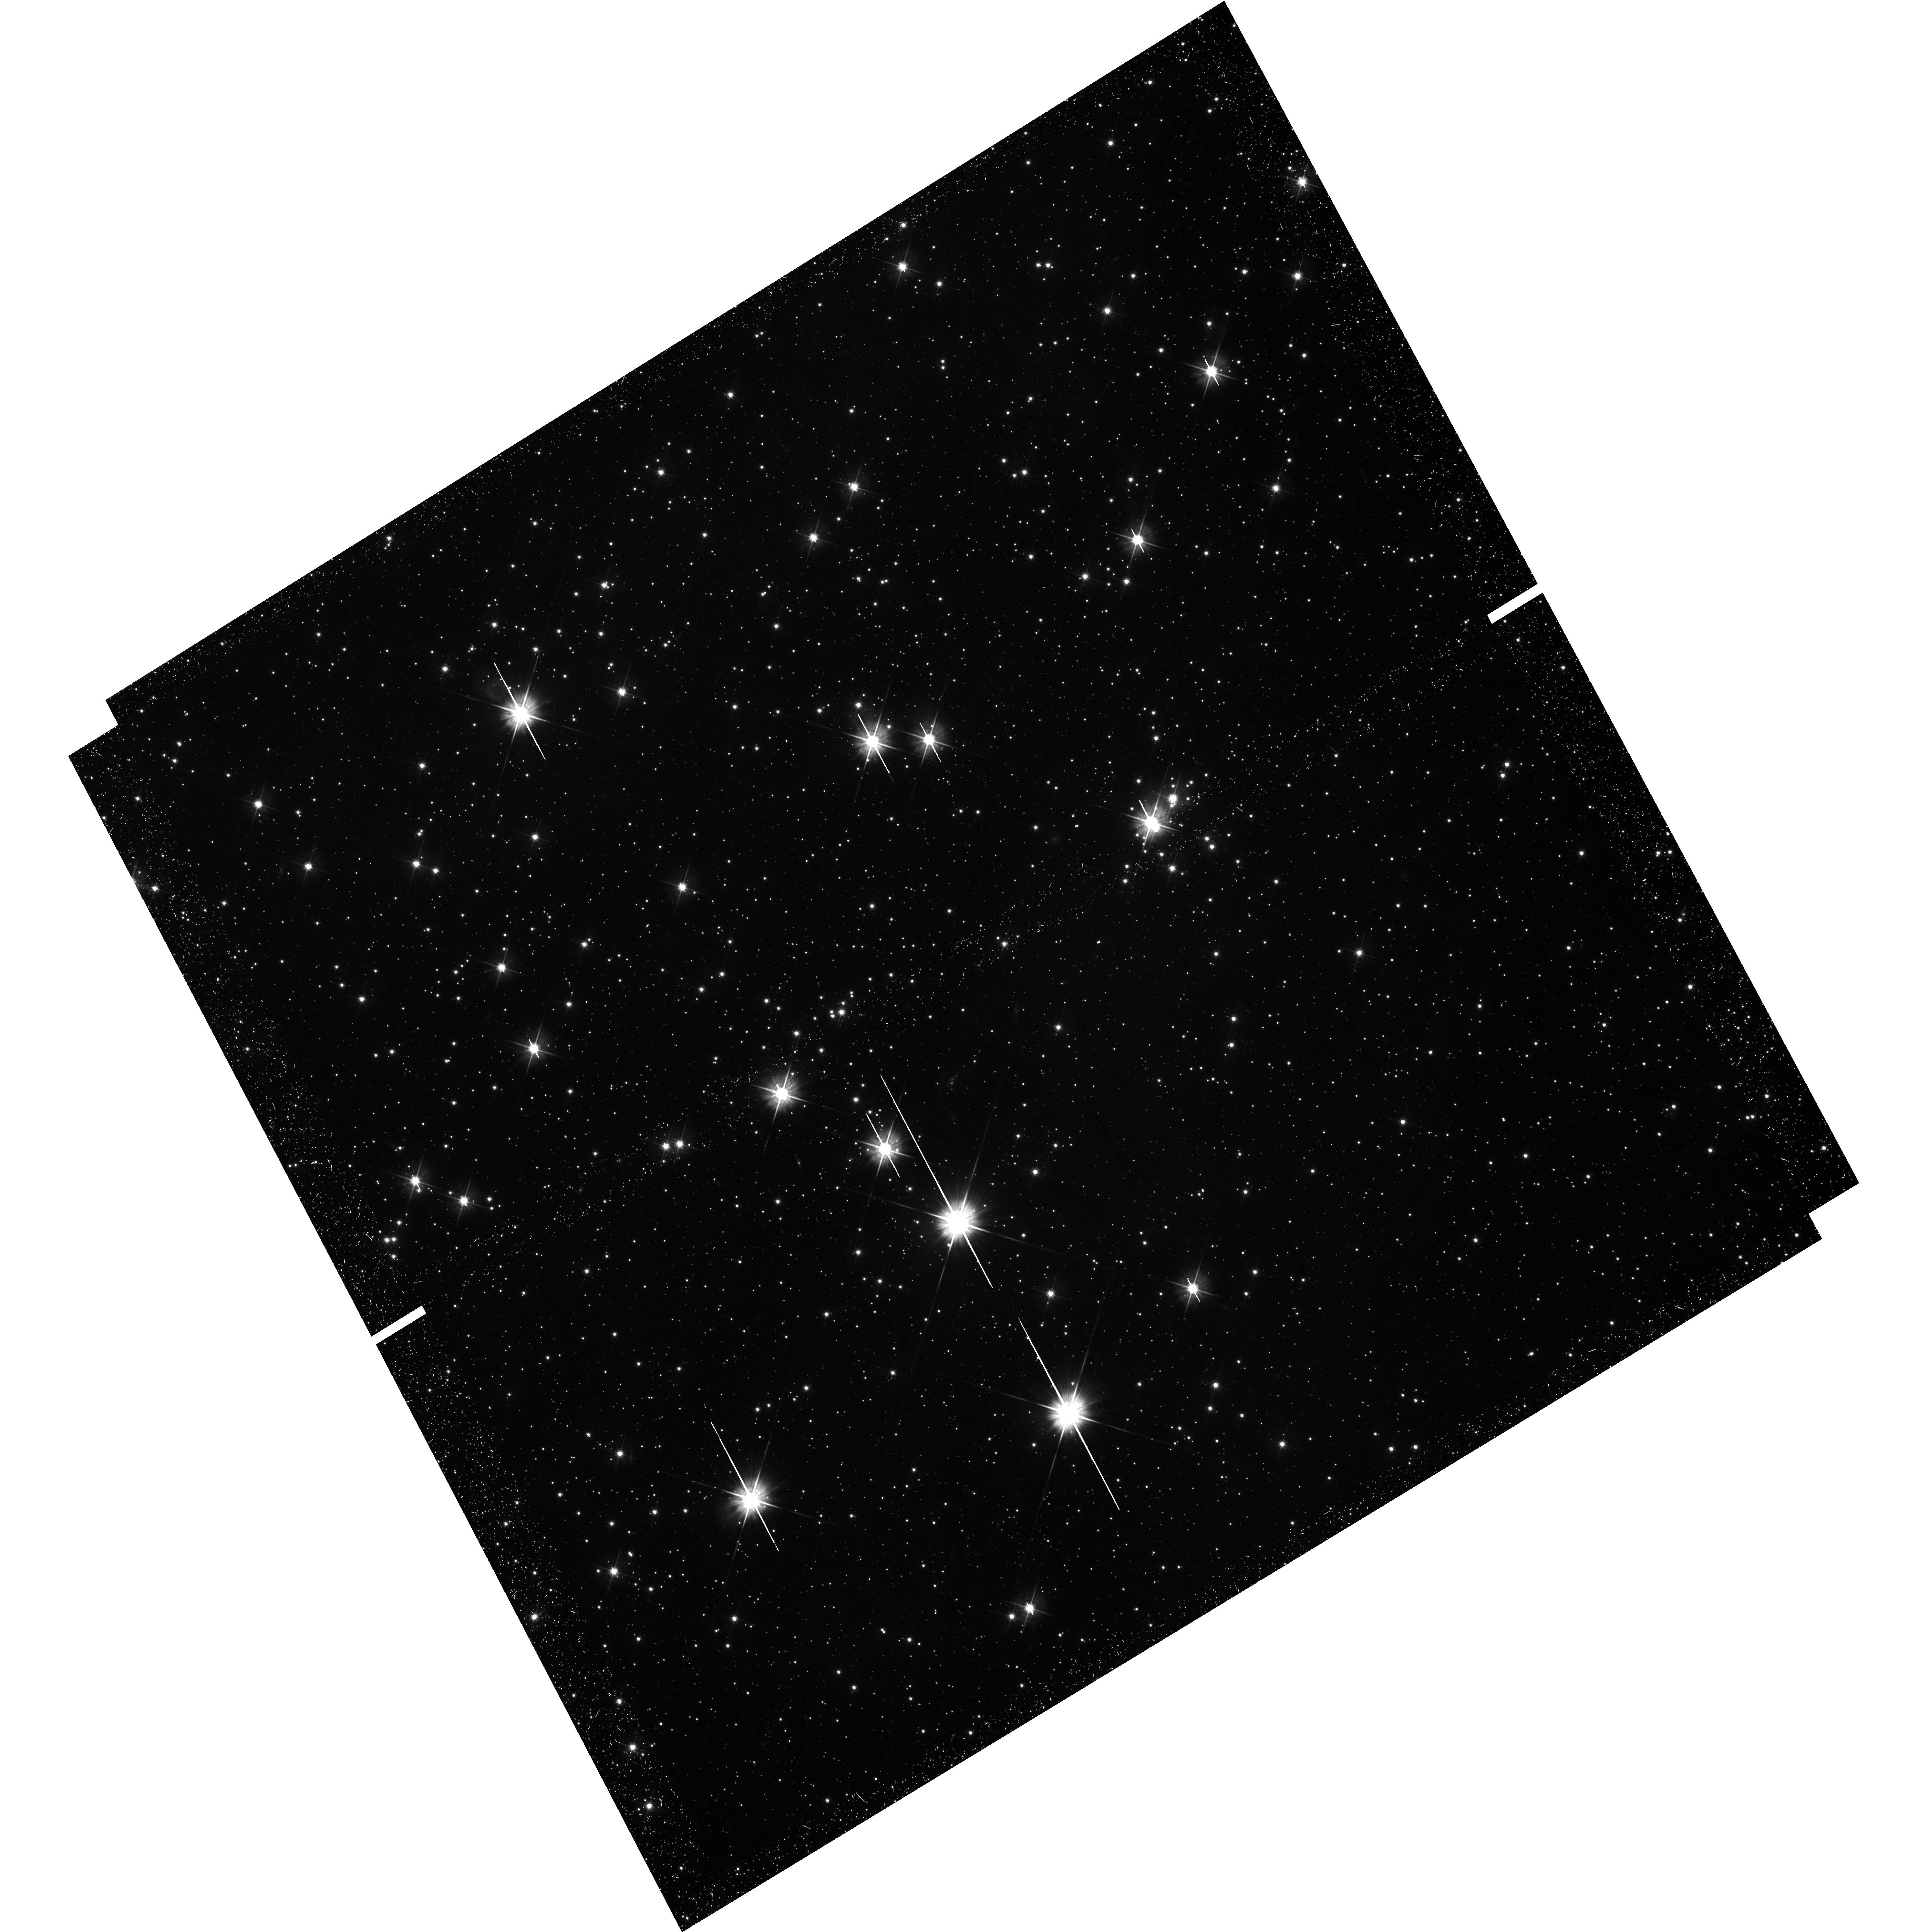
Target: LH95
Instrument: WFC3/UVIS
Filter: F555W
Exposure: 50 min
Observation ID: hst_12872_03_wfc3_uvis_f555w_ic1t03

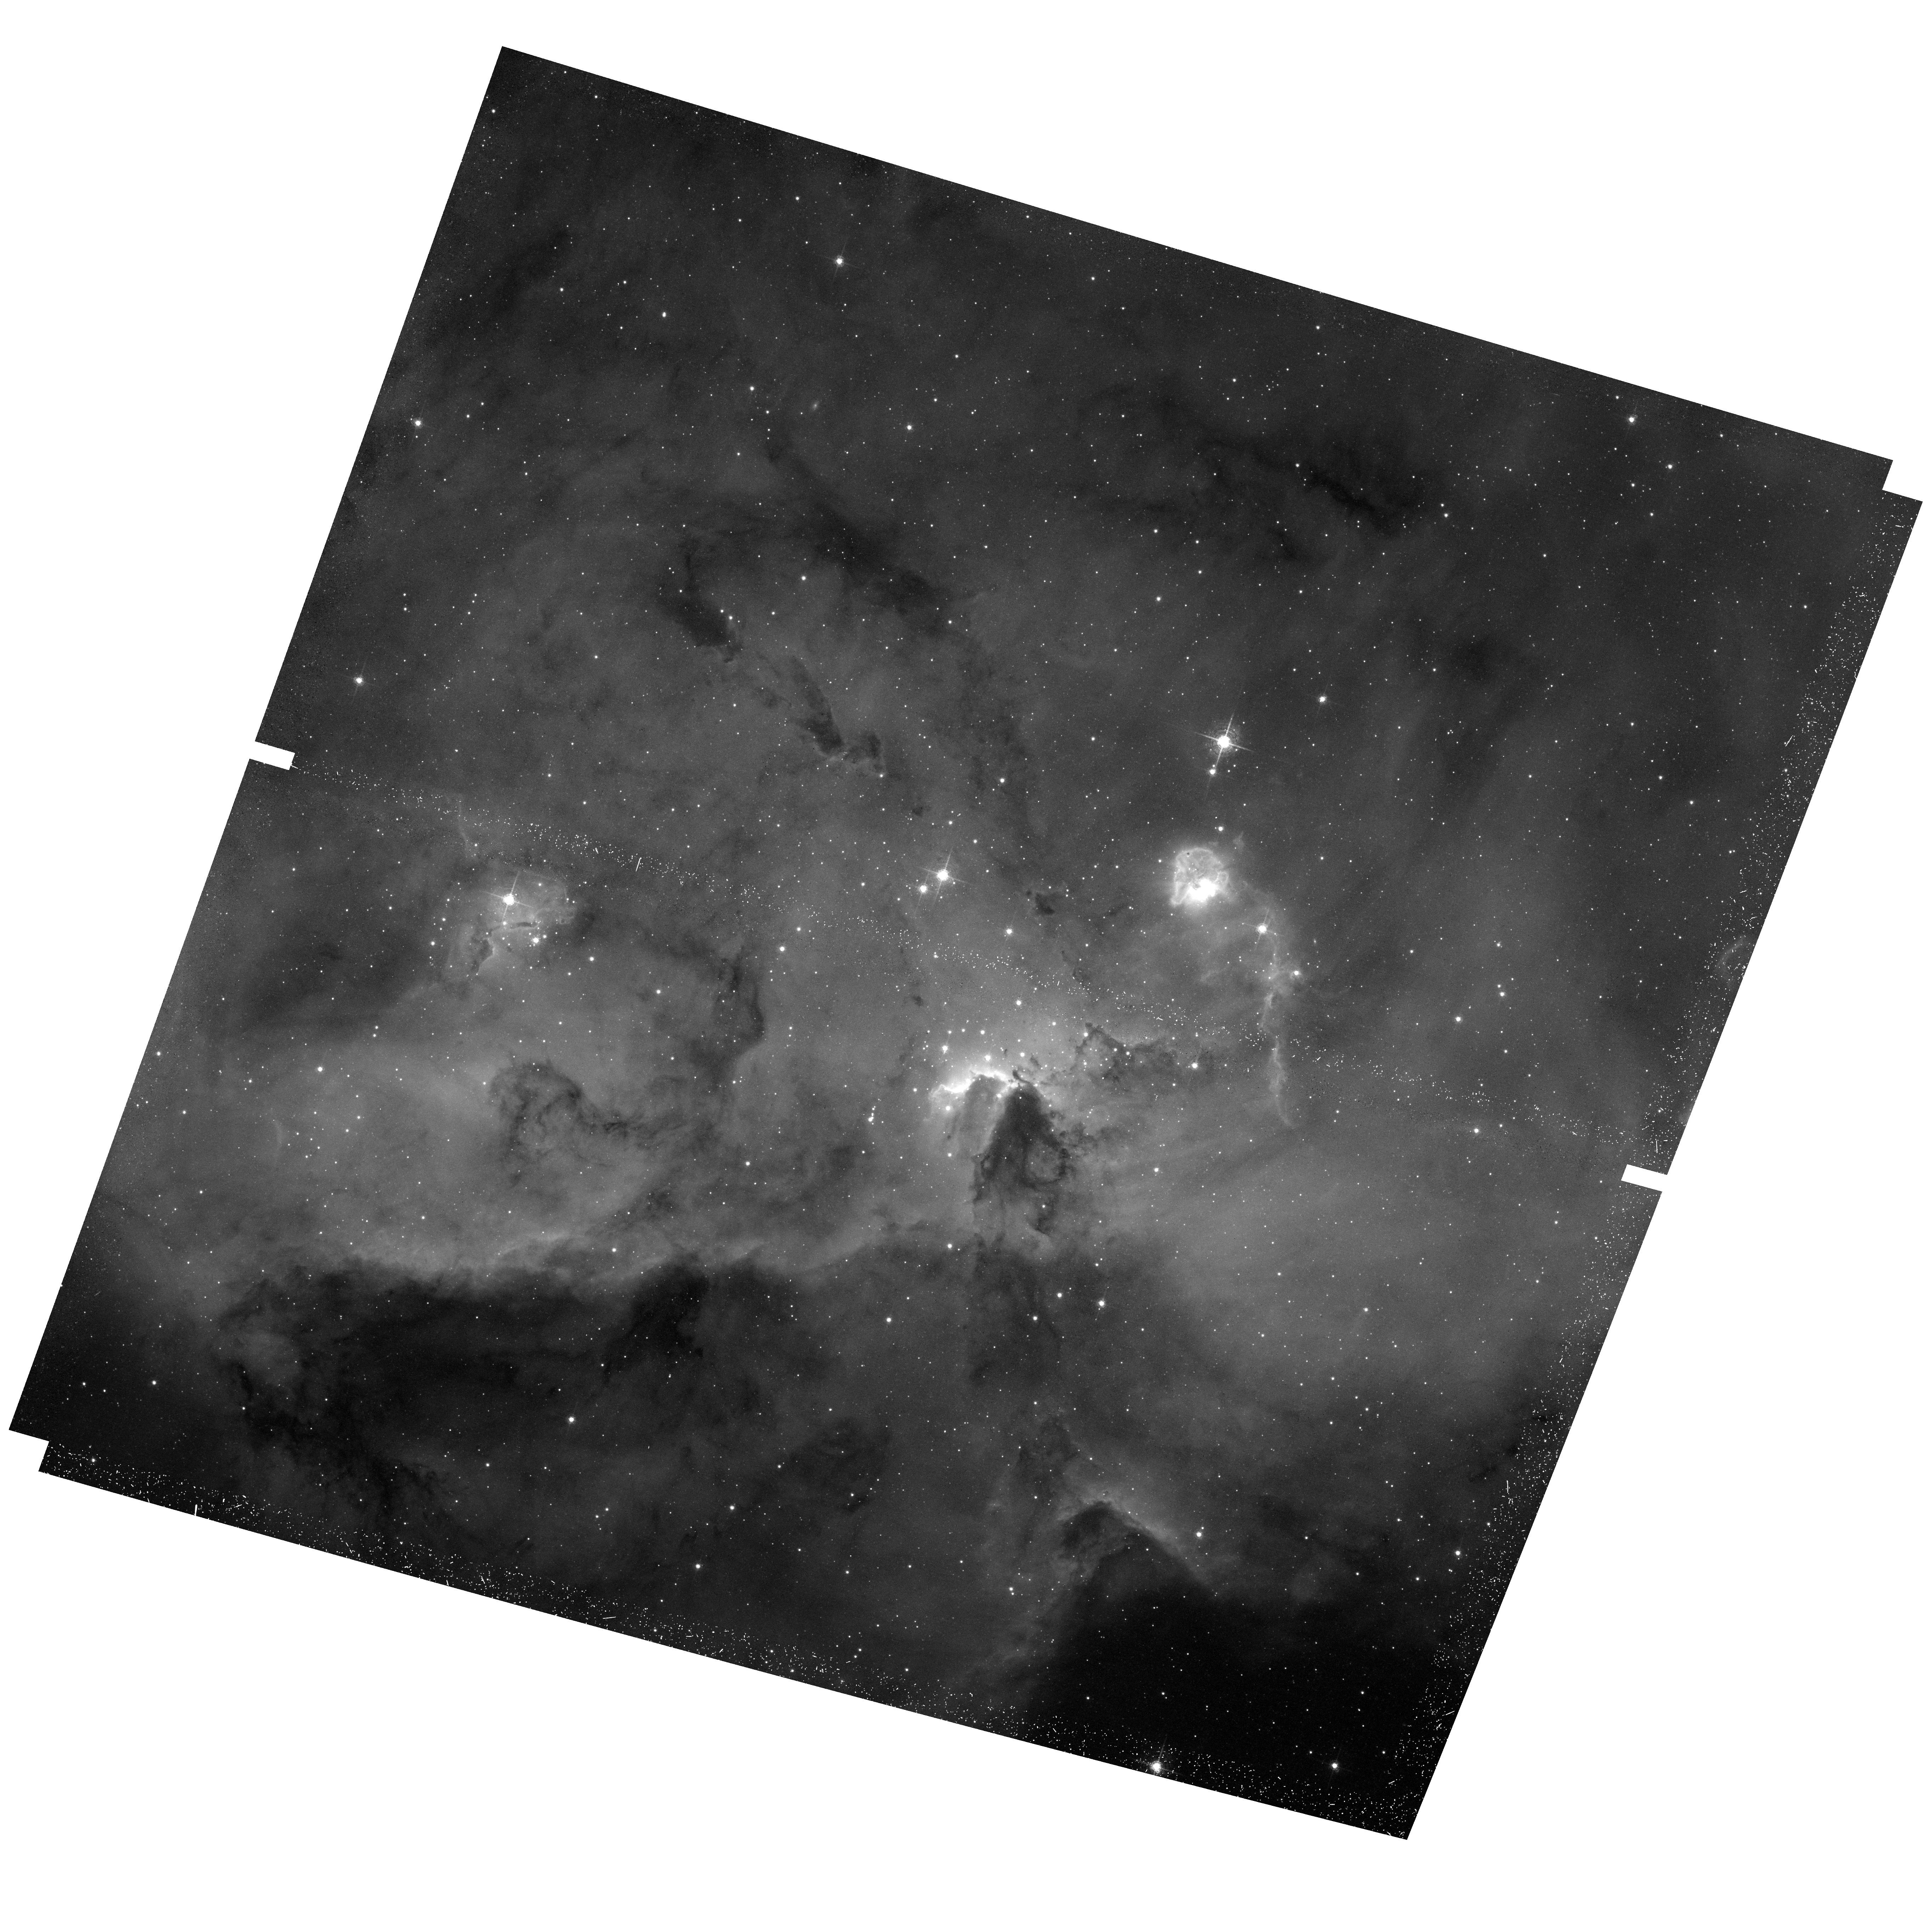
Target: LH95
Instrument: ACS/WFC
Filter: F658N
Exposure: 45 min
Observation ID: hst_12872_02_acs_wfc_f658n_jc1t02

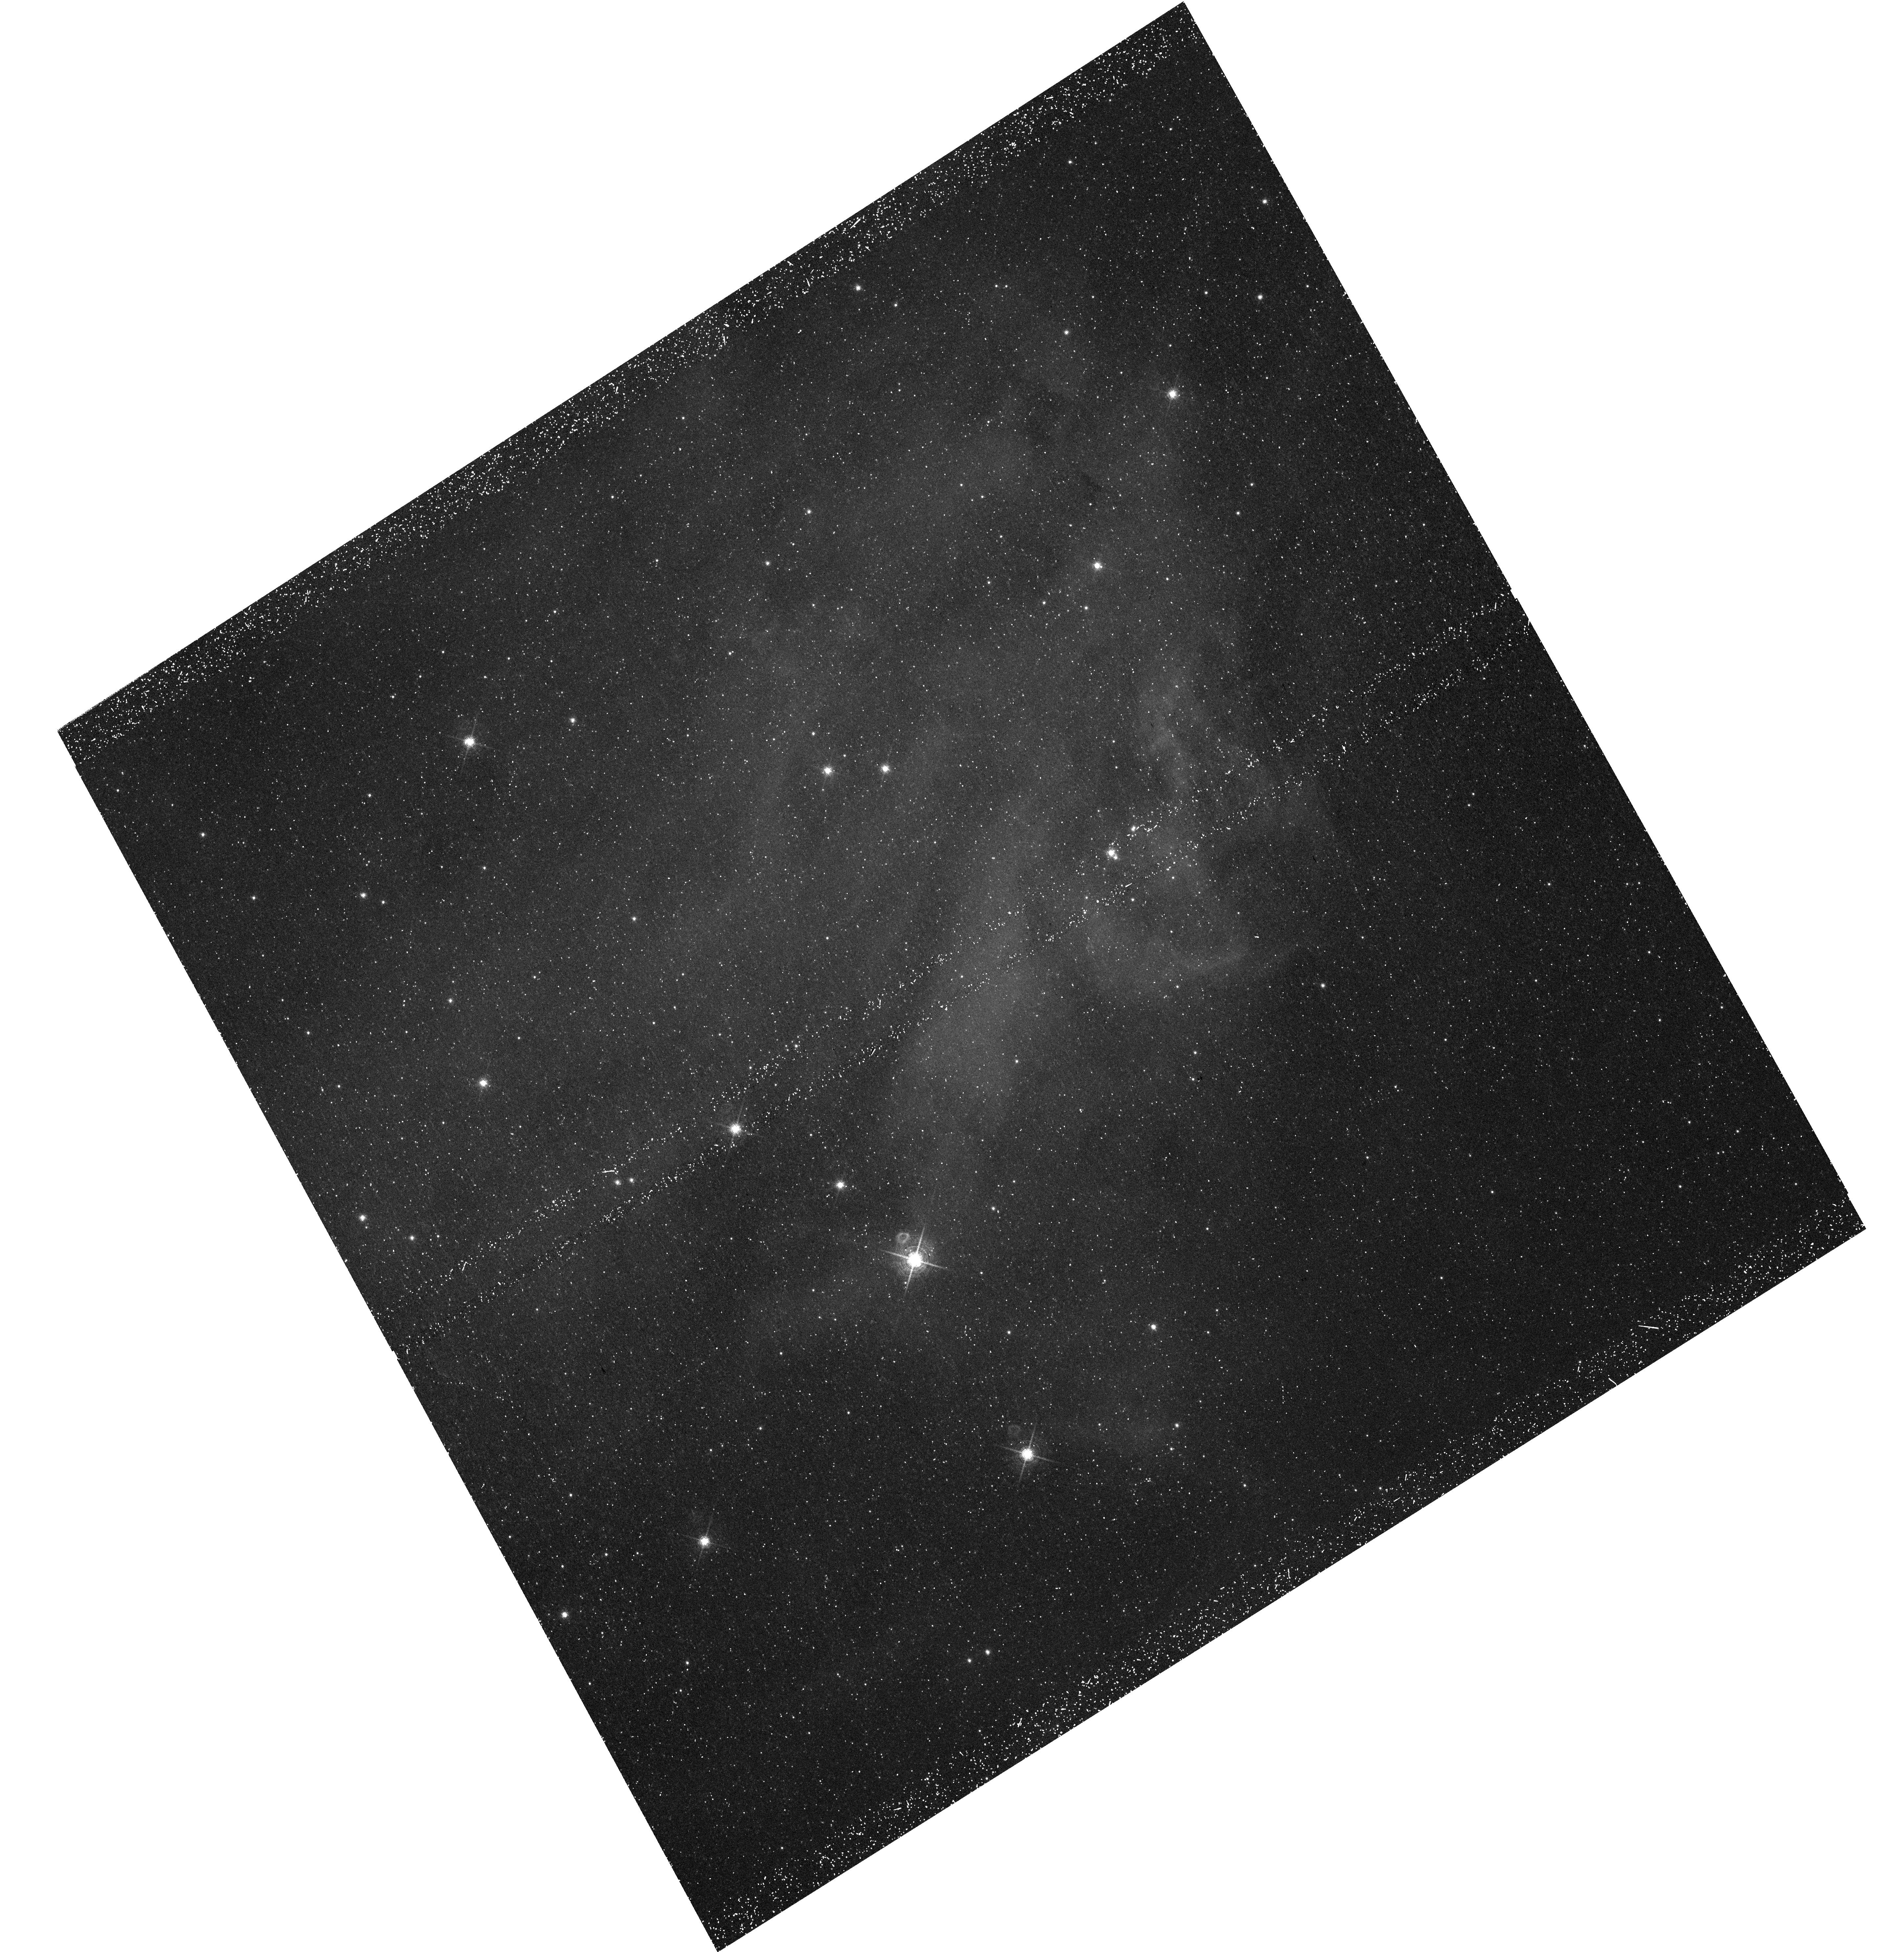
Target: LH95
Instrument: WFC3/UVIS
Filter: F656N
Exposure: 50 min
Observation ID: hst_12872_04_wfc3_uvis_f656n_ic1t04

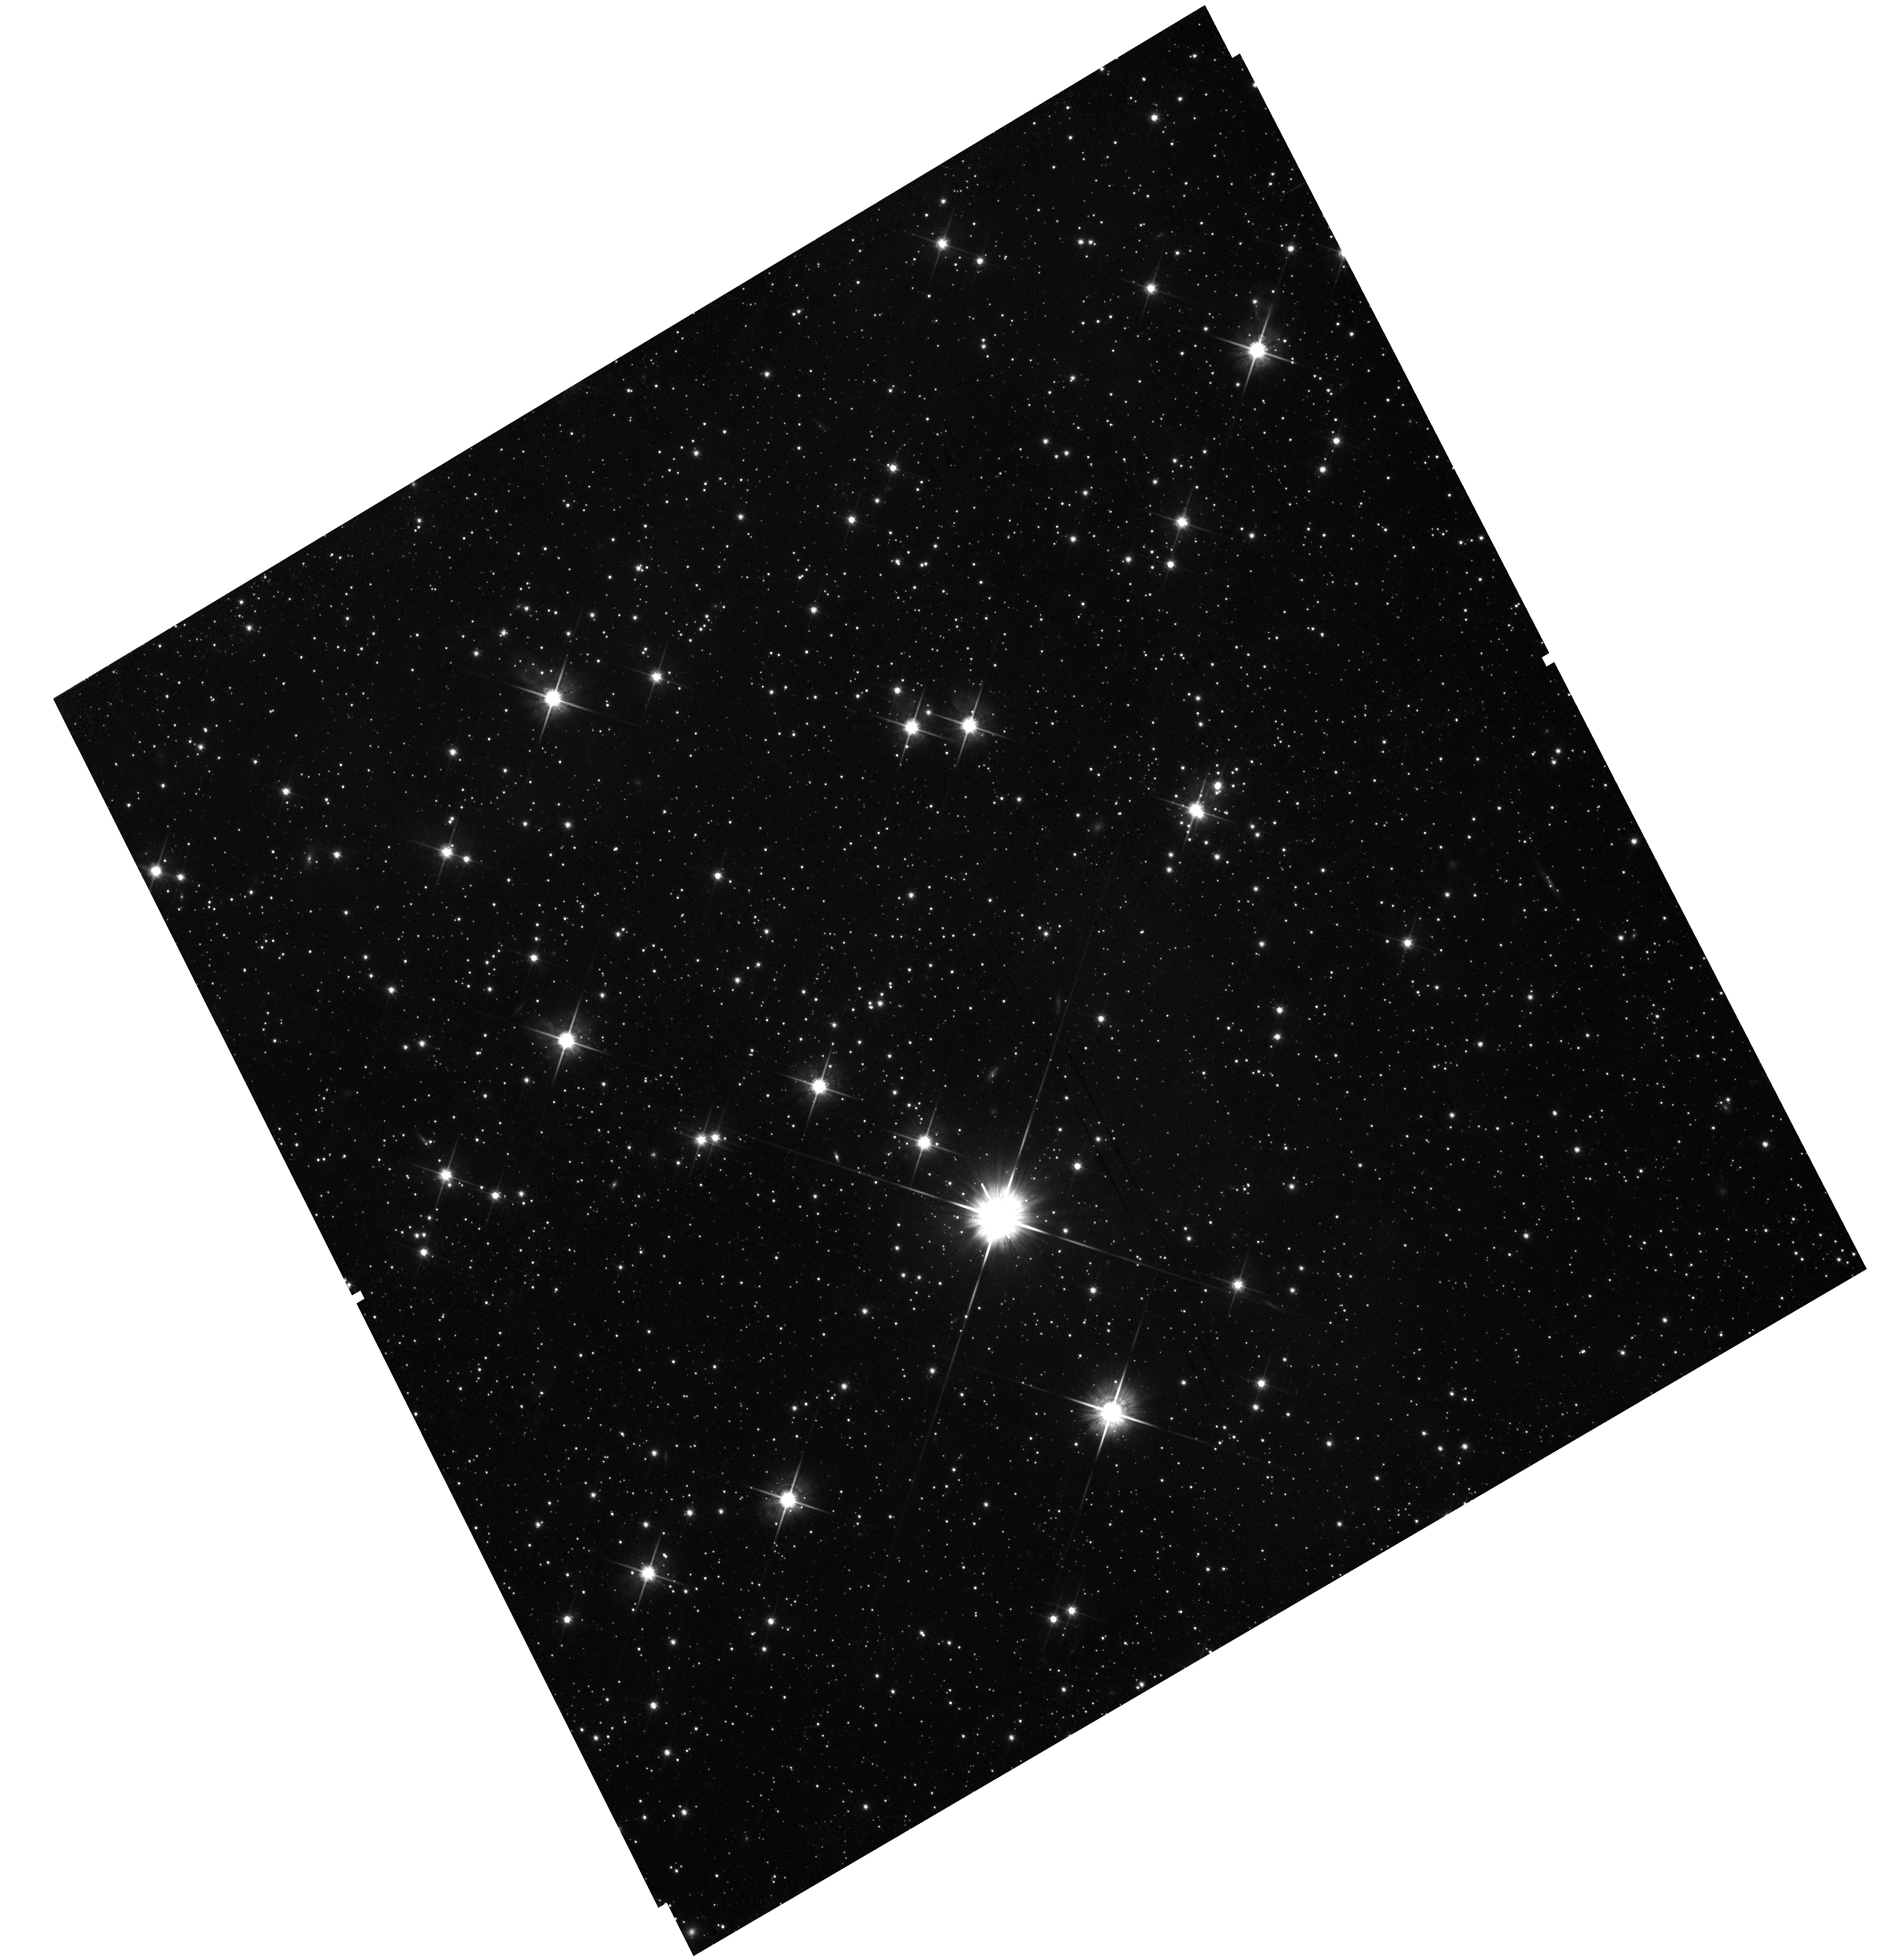
Target: LH95
Instrument: WFC3/UVIS
Filter: F814W
Exposure: 47 min
Observation ID: hst_12872_02_wfc3_uvis_f814w_ic1t02

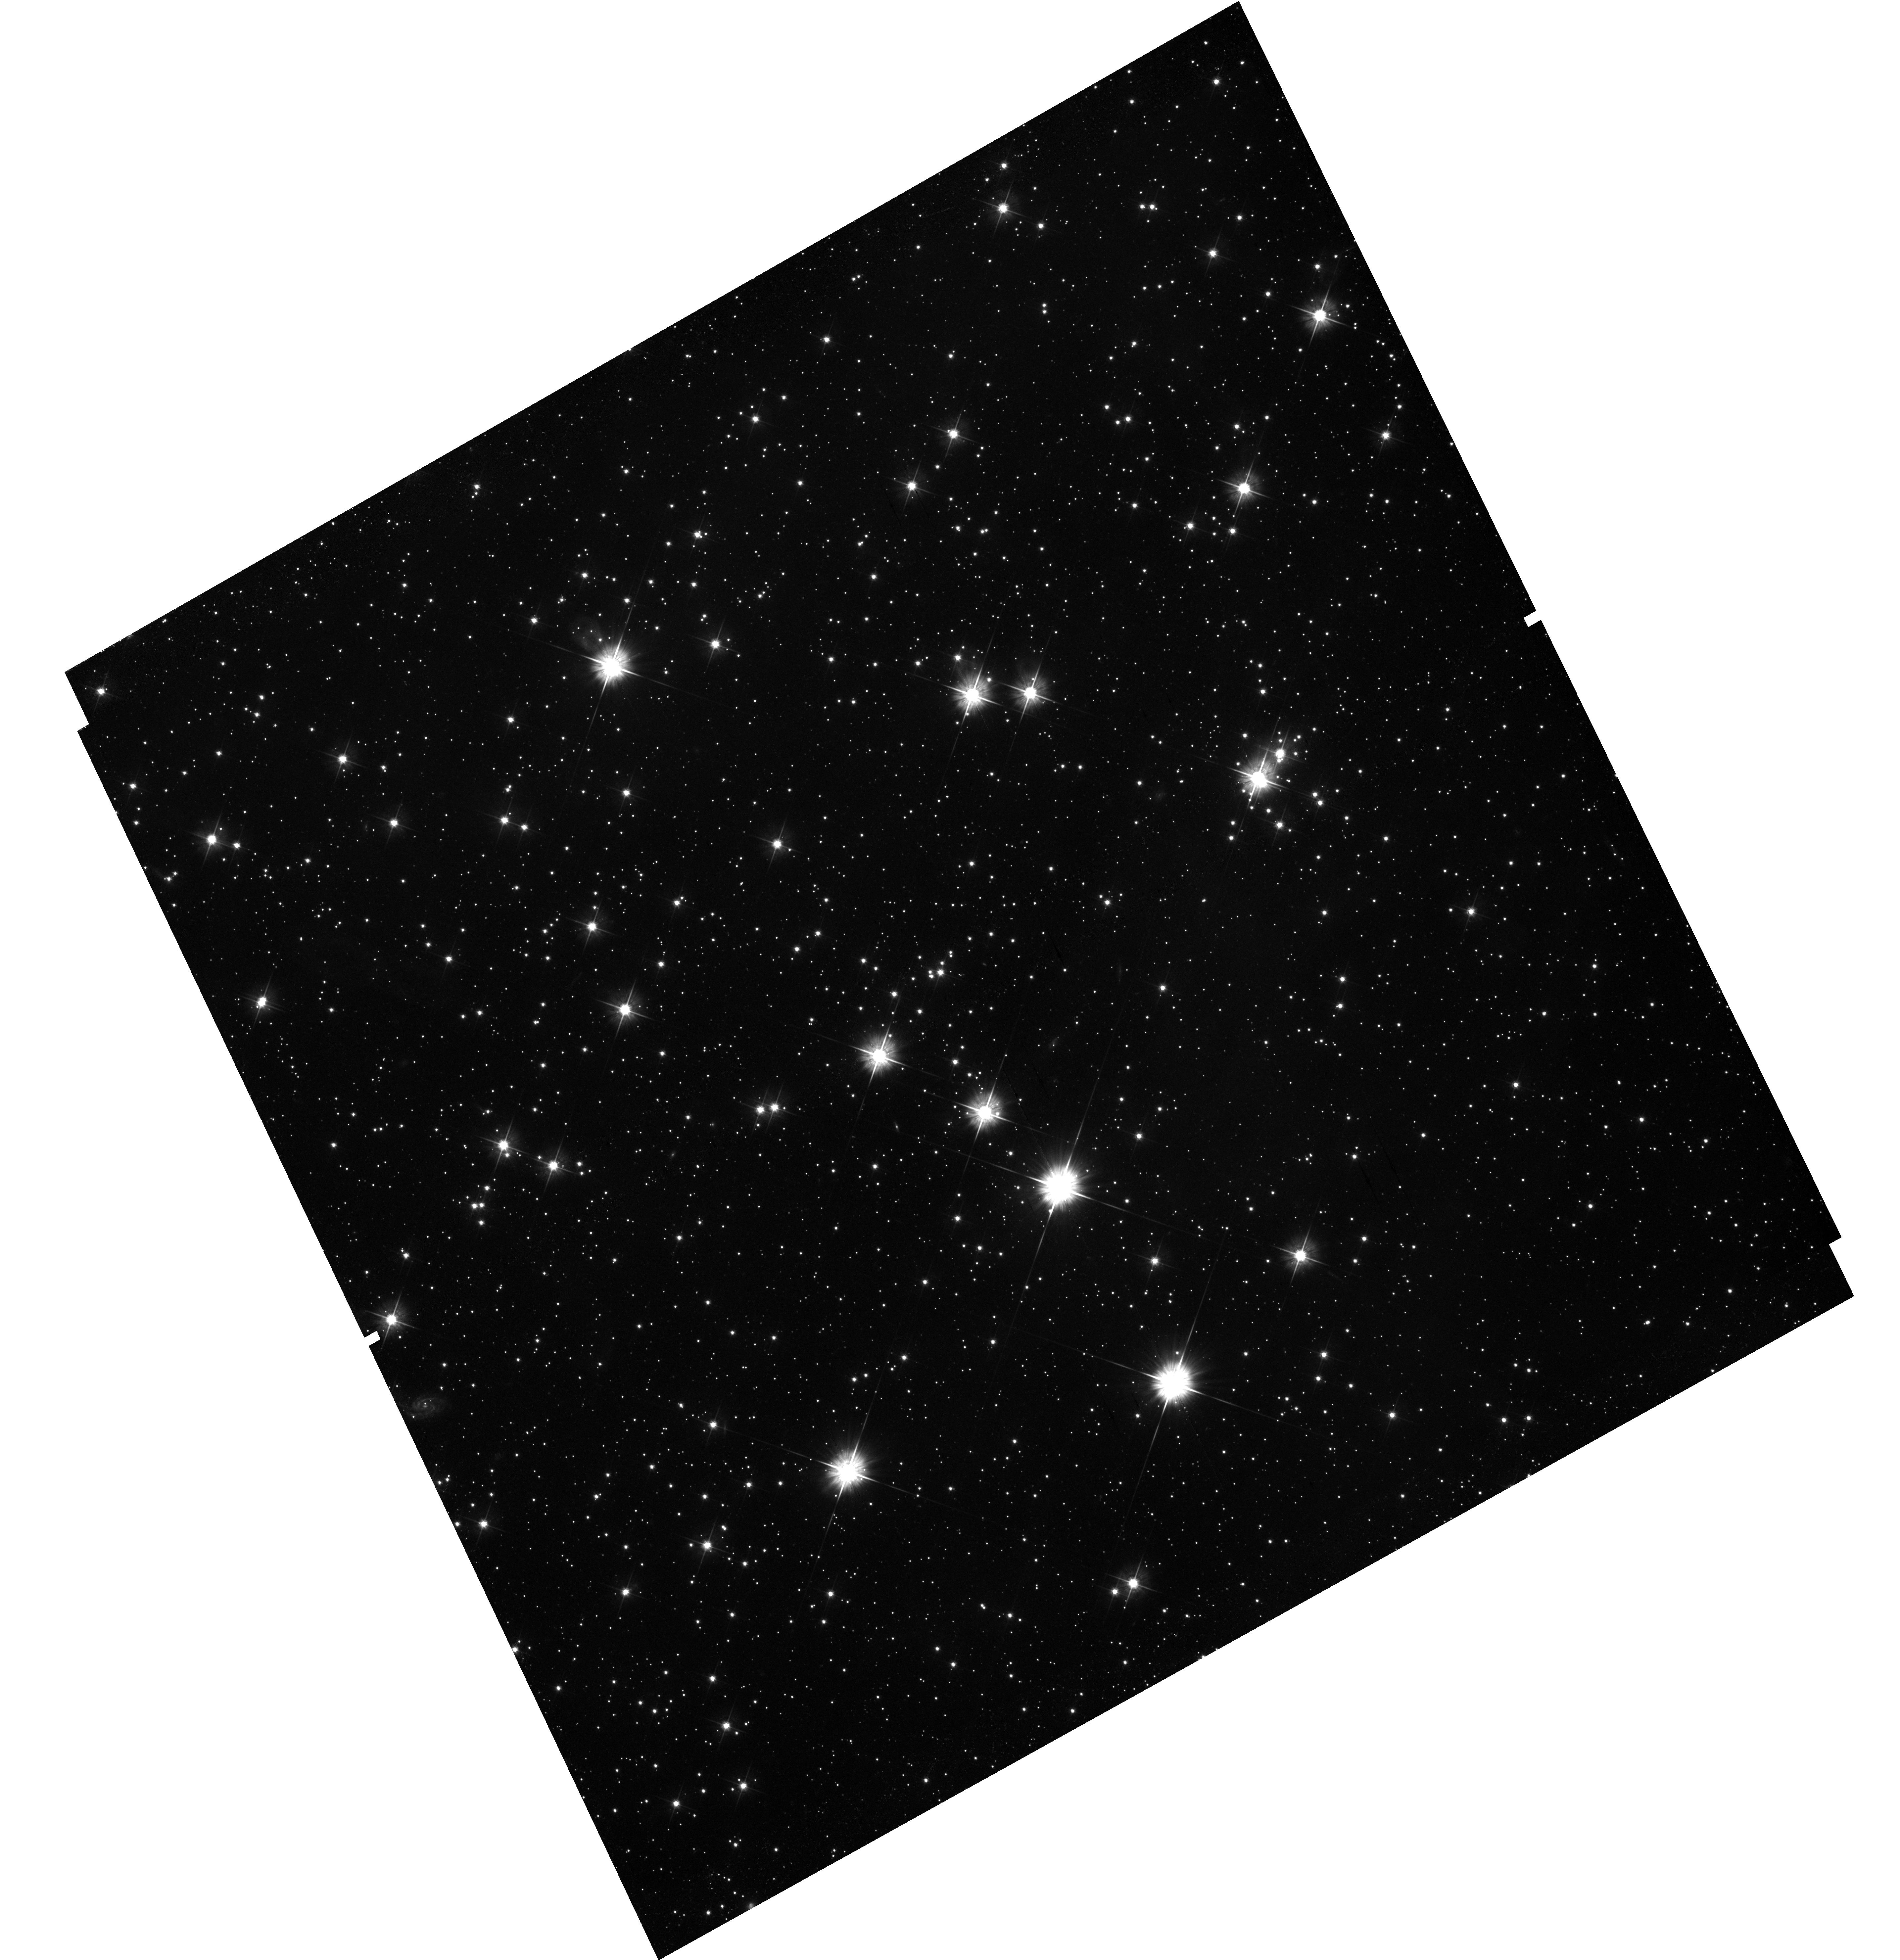
Target: LH95
Instrument: WFC3/UVIS
Filter: F555W
Exposure: 47 min
Observation ID: hst_12872_01_wfc3_uvis_f555w_ic1t01

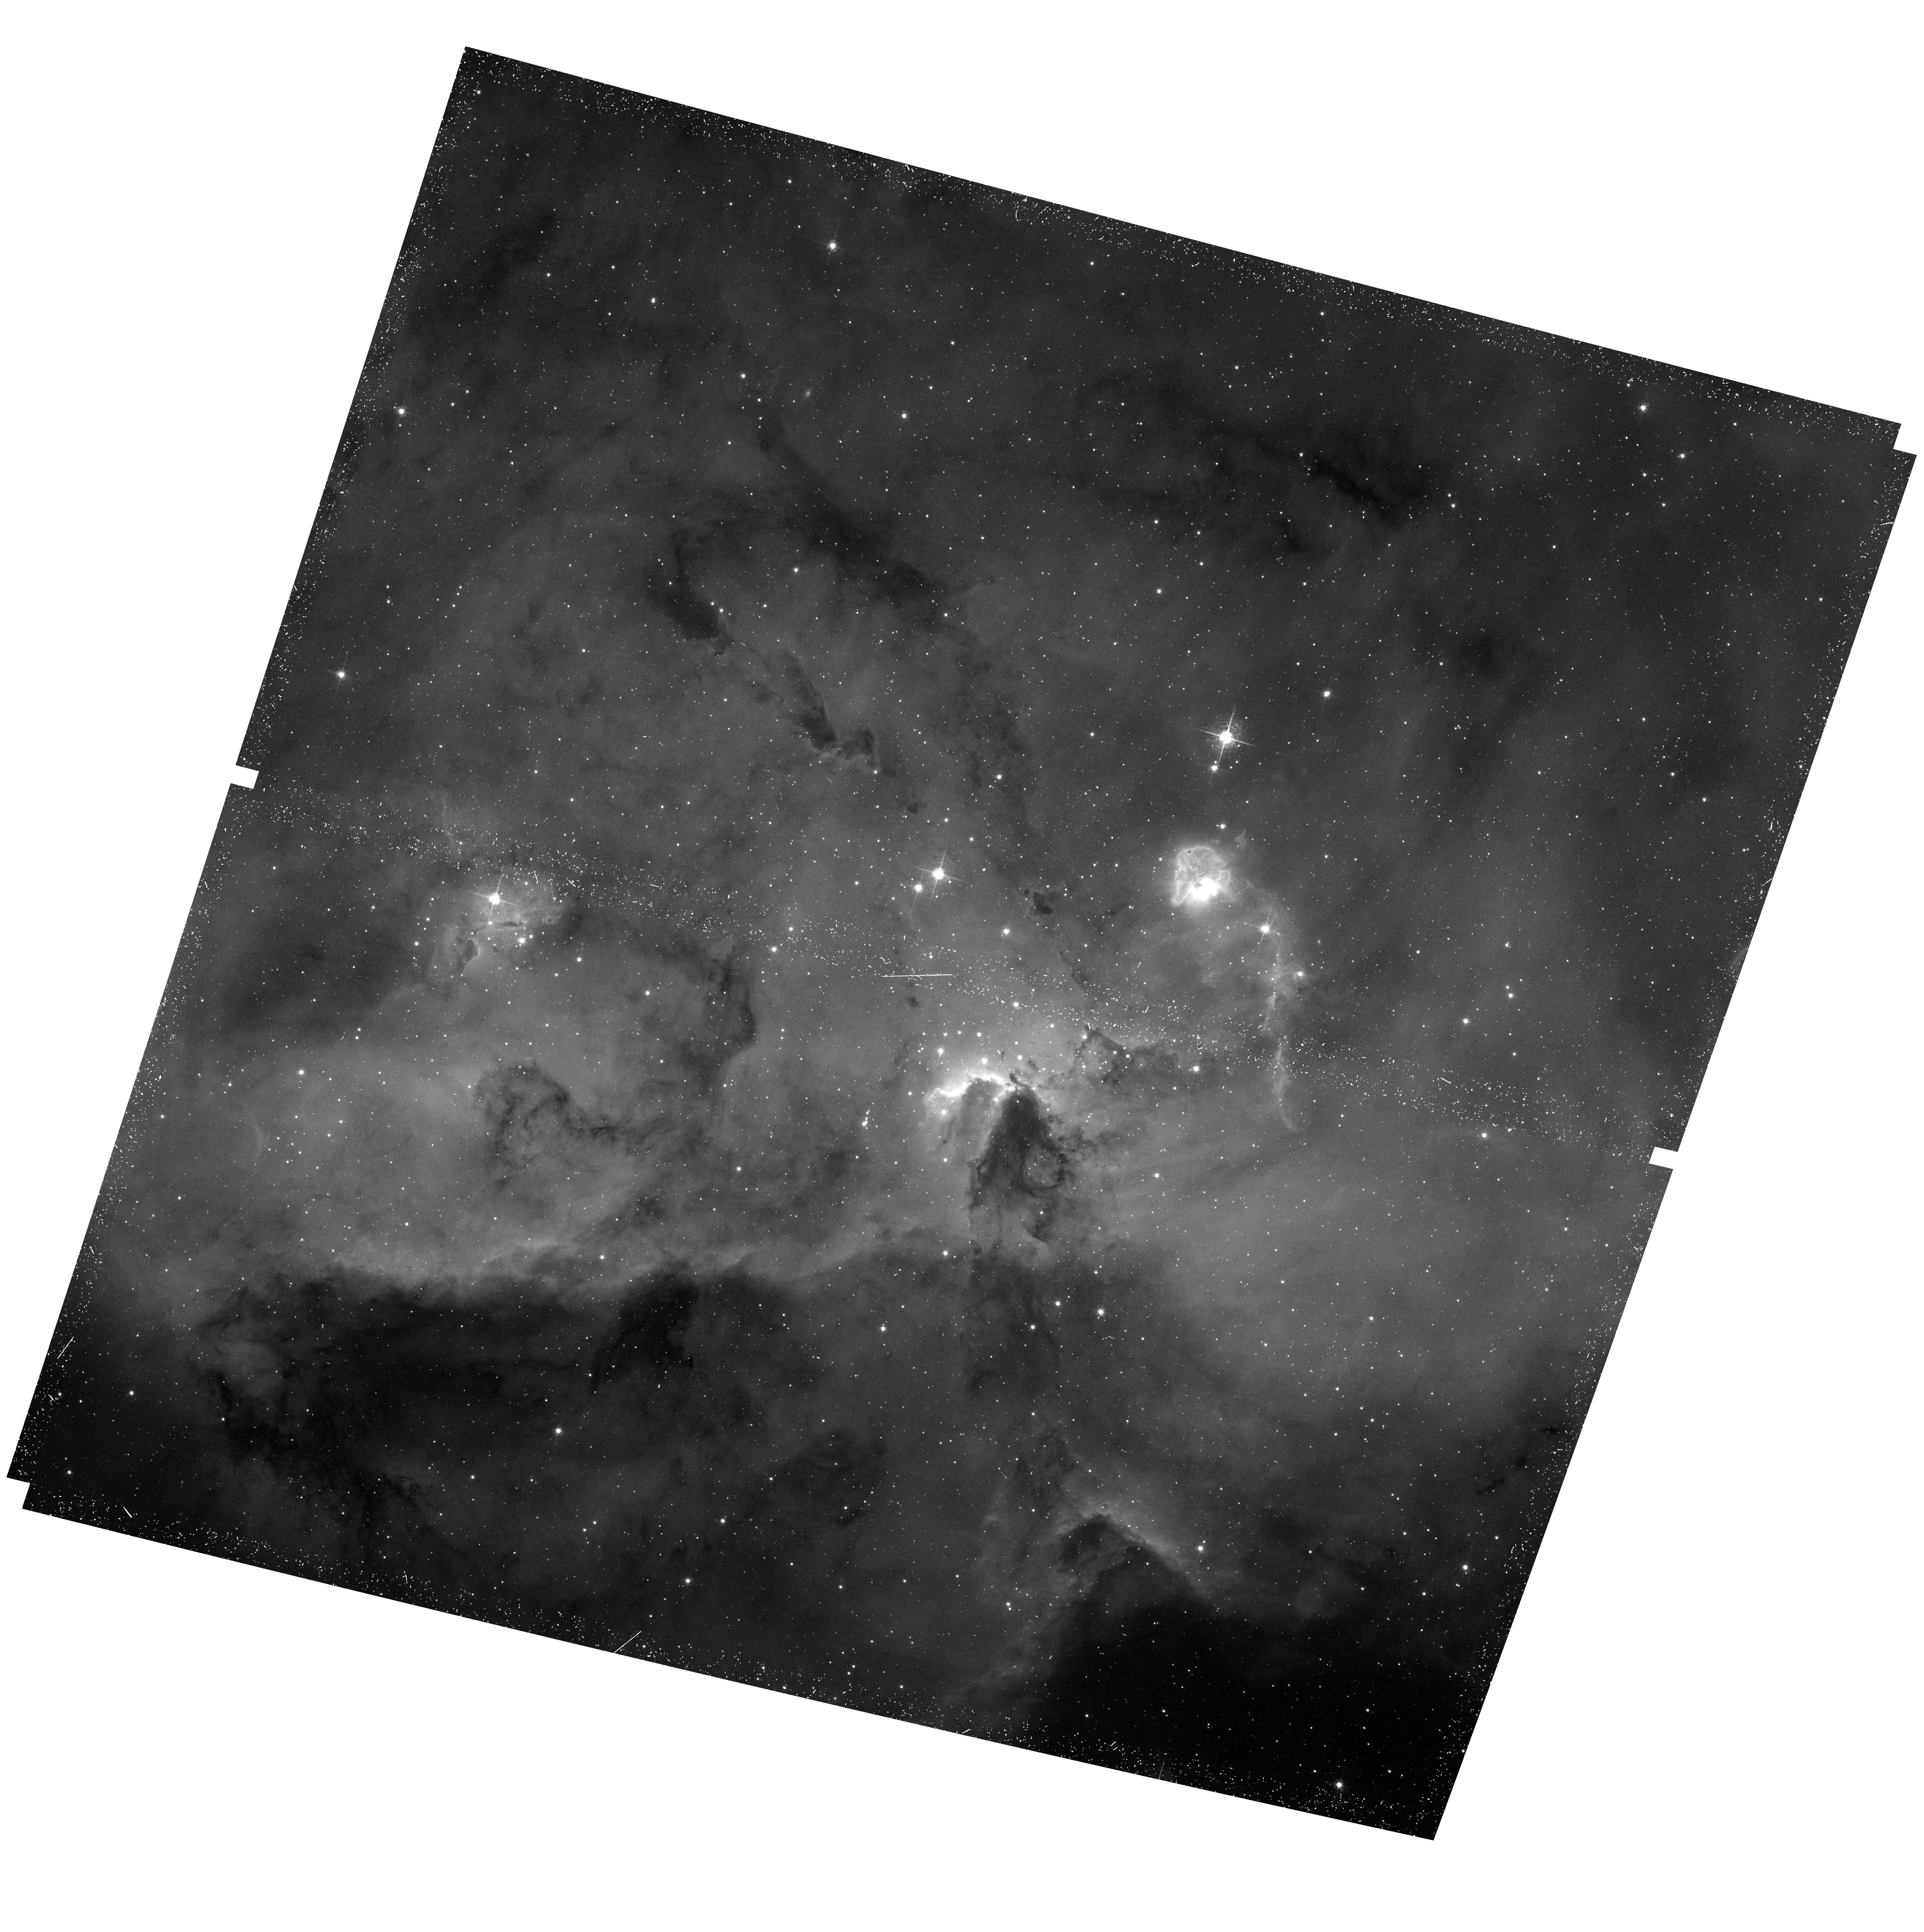
Target: LH95
Instrument: ACS/WFC
Filter: F658N
Exposure: 48 min
Observation ID: hst_12872_04_acs_wfc_f658n_jc1t04

Characterizing the mass accretion rates in young low-mass stars at low metallicity (PI: Da Rio, Nicola)

Mass accretion from circumstellar disks onto young pre-main sequence (PMS) stars is a key aspect in the evolution of both the central star and the surrounding material. Over the past few years, new observational studies have improved dramatically our knowledge on these accretion processes, in particular thanks to the Hubble Space Telescope. A recent work in the Orion Nebula Cluster - the prototypical few Myr old Galactic star formaing region - allowed us to obtain very accurate measurements of mass accretion rates (Mdot) for ~700 PMS stars. This enabled the analysis of the dependence of Mdot with stellar mass and age with unprecedented accuracy. Moreover, several recent works based on HST Halpha photometry have investigated accretion rates in metal-poor young regions of the Magellanic Clouds (MCs). These studies demonstrate a clear anti-correlation of Mdot with metallicity, but results are limited to intermediate mass stars (M~1Msun). We aim at completing the parameter space of these studies, i.e., study Mdot for low mass stars (down to 0.3 Msun, the peak of the initial mass function) in the Magellanic Clouds. This can be achieved through deep Halpha imaging of a particular region of the LMC, LH 95, whose low-mass PMS population has been already well characterized by us down to 0.2Msun. The methods we will use to derive Mdot from the proposed observations, together with the data already in our hands, have been fully tested in other regions of the MCs. The proposed observations will enable us to probe the role of metallicity in low-mass star formation, in order to set additional constraints on PMS theory.